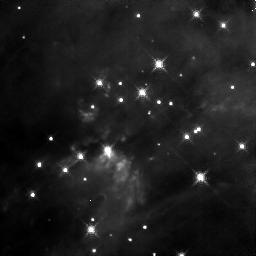
Target: BN-IRC2. Instrument: NICMOS/NIC3. Filter: F164N. Exposure: 6 min. Observation ID: n4iy02030

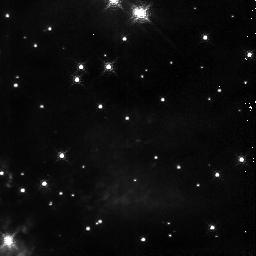
Target: BN-IRC2. Instrument: NICMOS/NIC3. Filter: F190N. Exposure: 2 min. Observation ID: n4iy01060

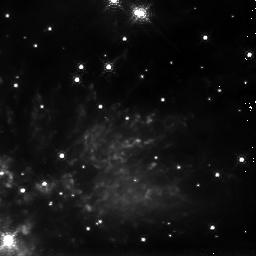
Target: BN-IRC2. Instrument: NICMOS/NIC3. Filter: F212N. Exposure: 4 min. Observation ID: n4iy01070

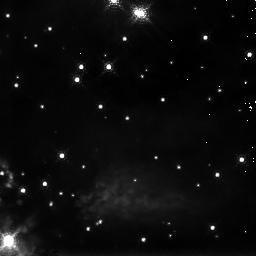
Target: BN-IRC2. Instrument: NICMOS/NIC3. Filter: F215N. Exposure: 4 min. Observation ID: n4iy01080

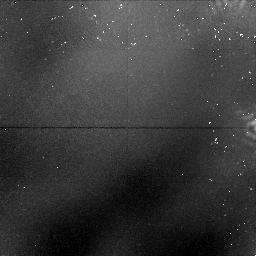
Target: BN-IRC2. Instrument: NICMOS/NIC1. Filter: F170M. Exposure: 26 min. Observation ID: n4iy02010

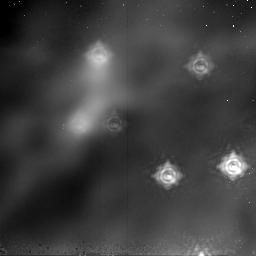
Target: BN-IRC2. Instrument: NICMOS/NIC2. Filter: F237M. Exposure: 26 min. Observation ID: n4iy02020

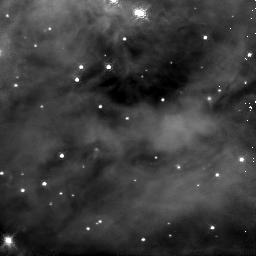
Target: BN-IRC2. Instrument: NICMOS/NIC3. Filter: F187N. Exposure: 2 min. Observation ID: n4iy01050

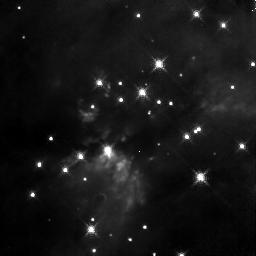
Target: BN-IRC2. Instrument: NICMOS/NIC3. Filter: F166N. Exposure: 6 min. Observation ID: n4iy02040

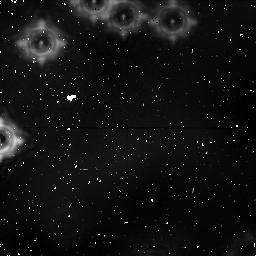
Target: BN-IRC2. Instrument: NICMOS/NIC1. Filter: F170M. Exposure: 41 min. Observation ID: n4iy01030

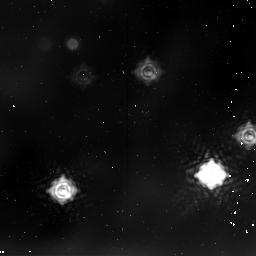
Target: BN-IRC2. Instrument: NICMOS/NIC2. Filter: F237M. Exposure: 41 min. Observation ID: n4iy01040

Star Formation in Orion (PI: Erickson, Edwin F.)

Images of H_2, FeII, and Paschen_alpha will be made to characterize processes associated with star formation in Orion. For example, both dissociative and non-dissociative shock models of maser emission have been proposed to explain the existence of the water masers associated with supersonic outflows near young stars. The beaming of maser emission implies there are probably many more masing clumps than we see as masers. We propose to look for these clumps and to determine some of their characteristics. With densities~10^7/cm3 and sizes~3x10^14cm (0.04" at Orion), non-dissociatively shocked clumps should produce significant H_2 2.12 um line emission, while dissociative shocks should produce detectable FeII 1.64 um emission. The proposed observations will distinguish the two mechanisms, characterize the outflows, provide insights into the process of masing, and diagnose the distribution of ionized and molecular gas excited by nearby young stars. Polarized patterns of extended continuum emission (scattering) can differentiate between foreground, embedded, and background sources, can identify self-luminous sources, can trace magnetic fields, and can probe grain properties. For these purposes, and to clarify the relationship of masing clumps to nearby young stars, we propose polarimetric imaging of some of the same region covered by our spectroscopic imaging program.